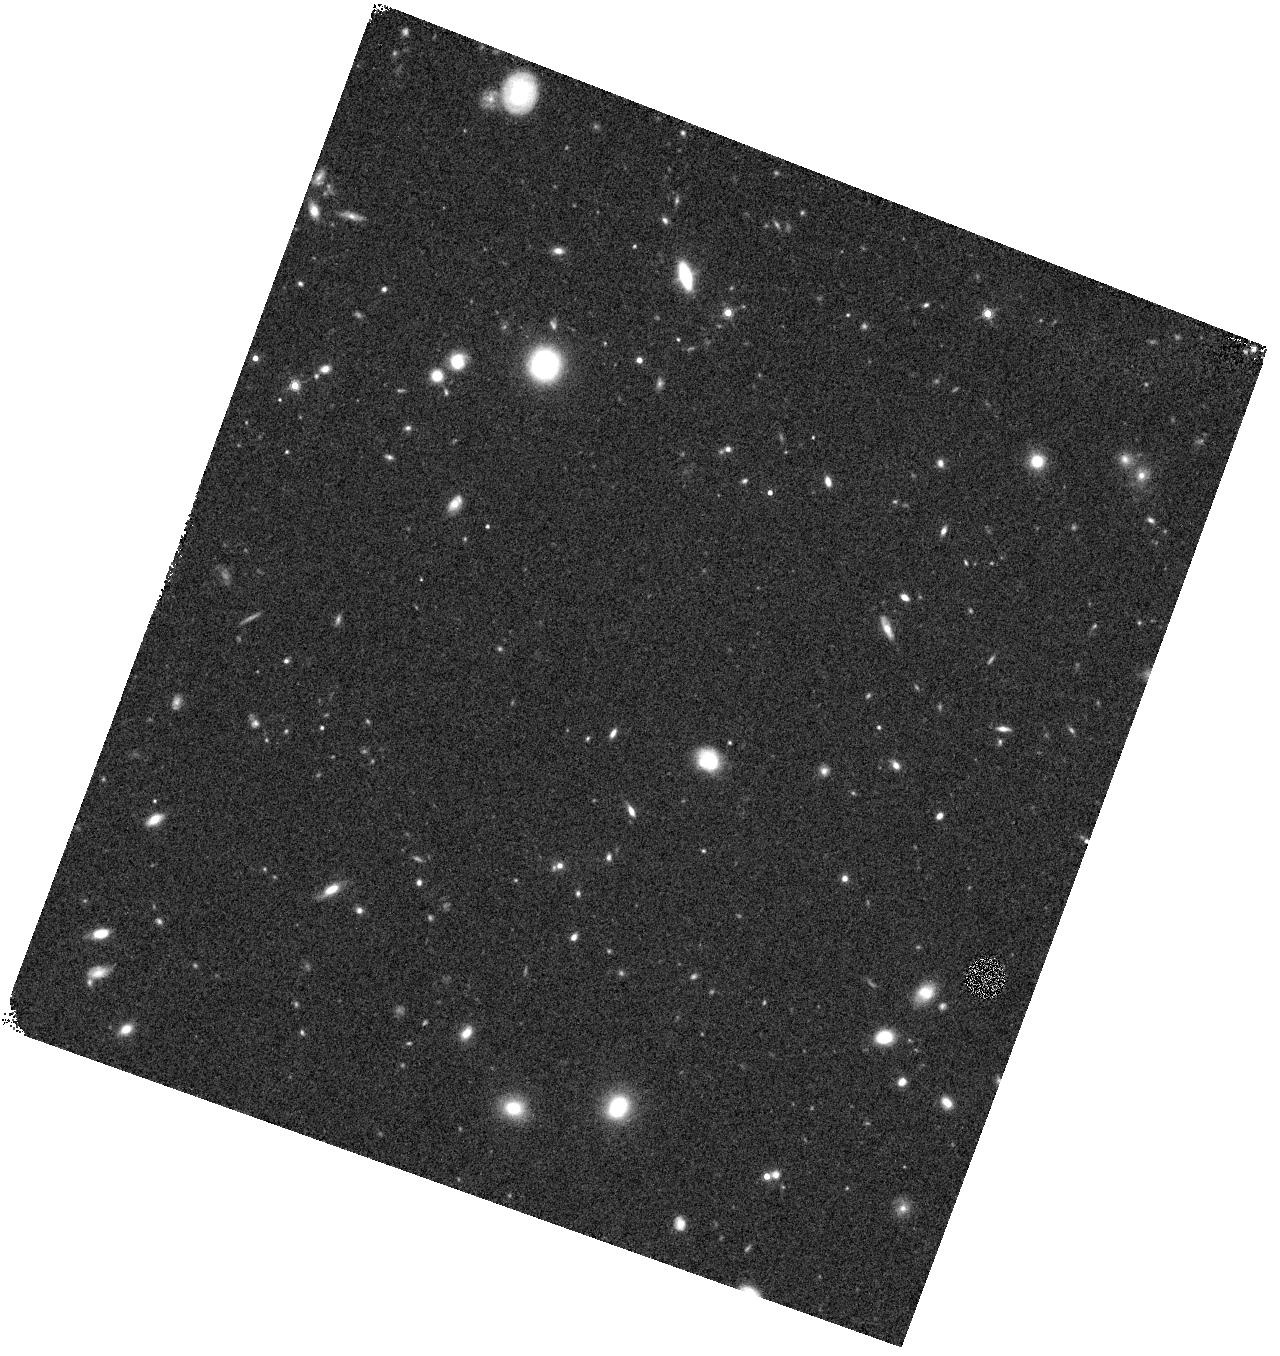
Target: GOODS-S205-V60. Instrument: WFC3/IR. Filter: F160W. Exposure: 18 min. Observation ID: hst_12061_60_wfc3_ir_f160w_ibeu60

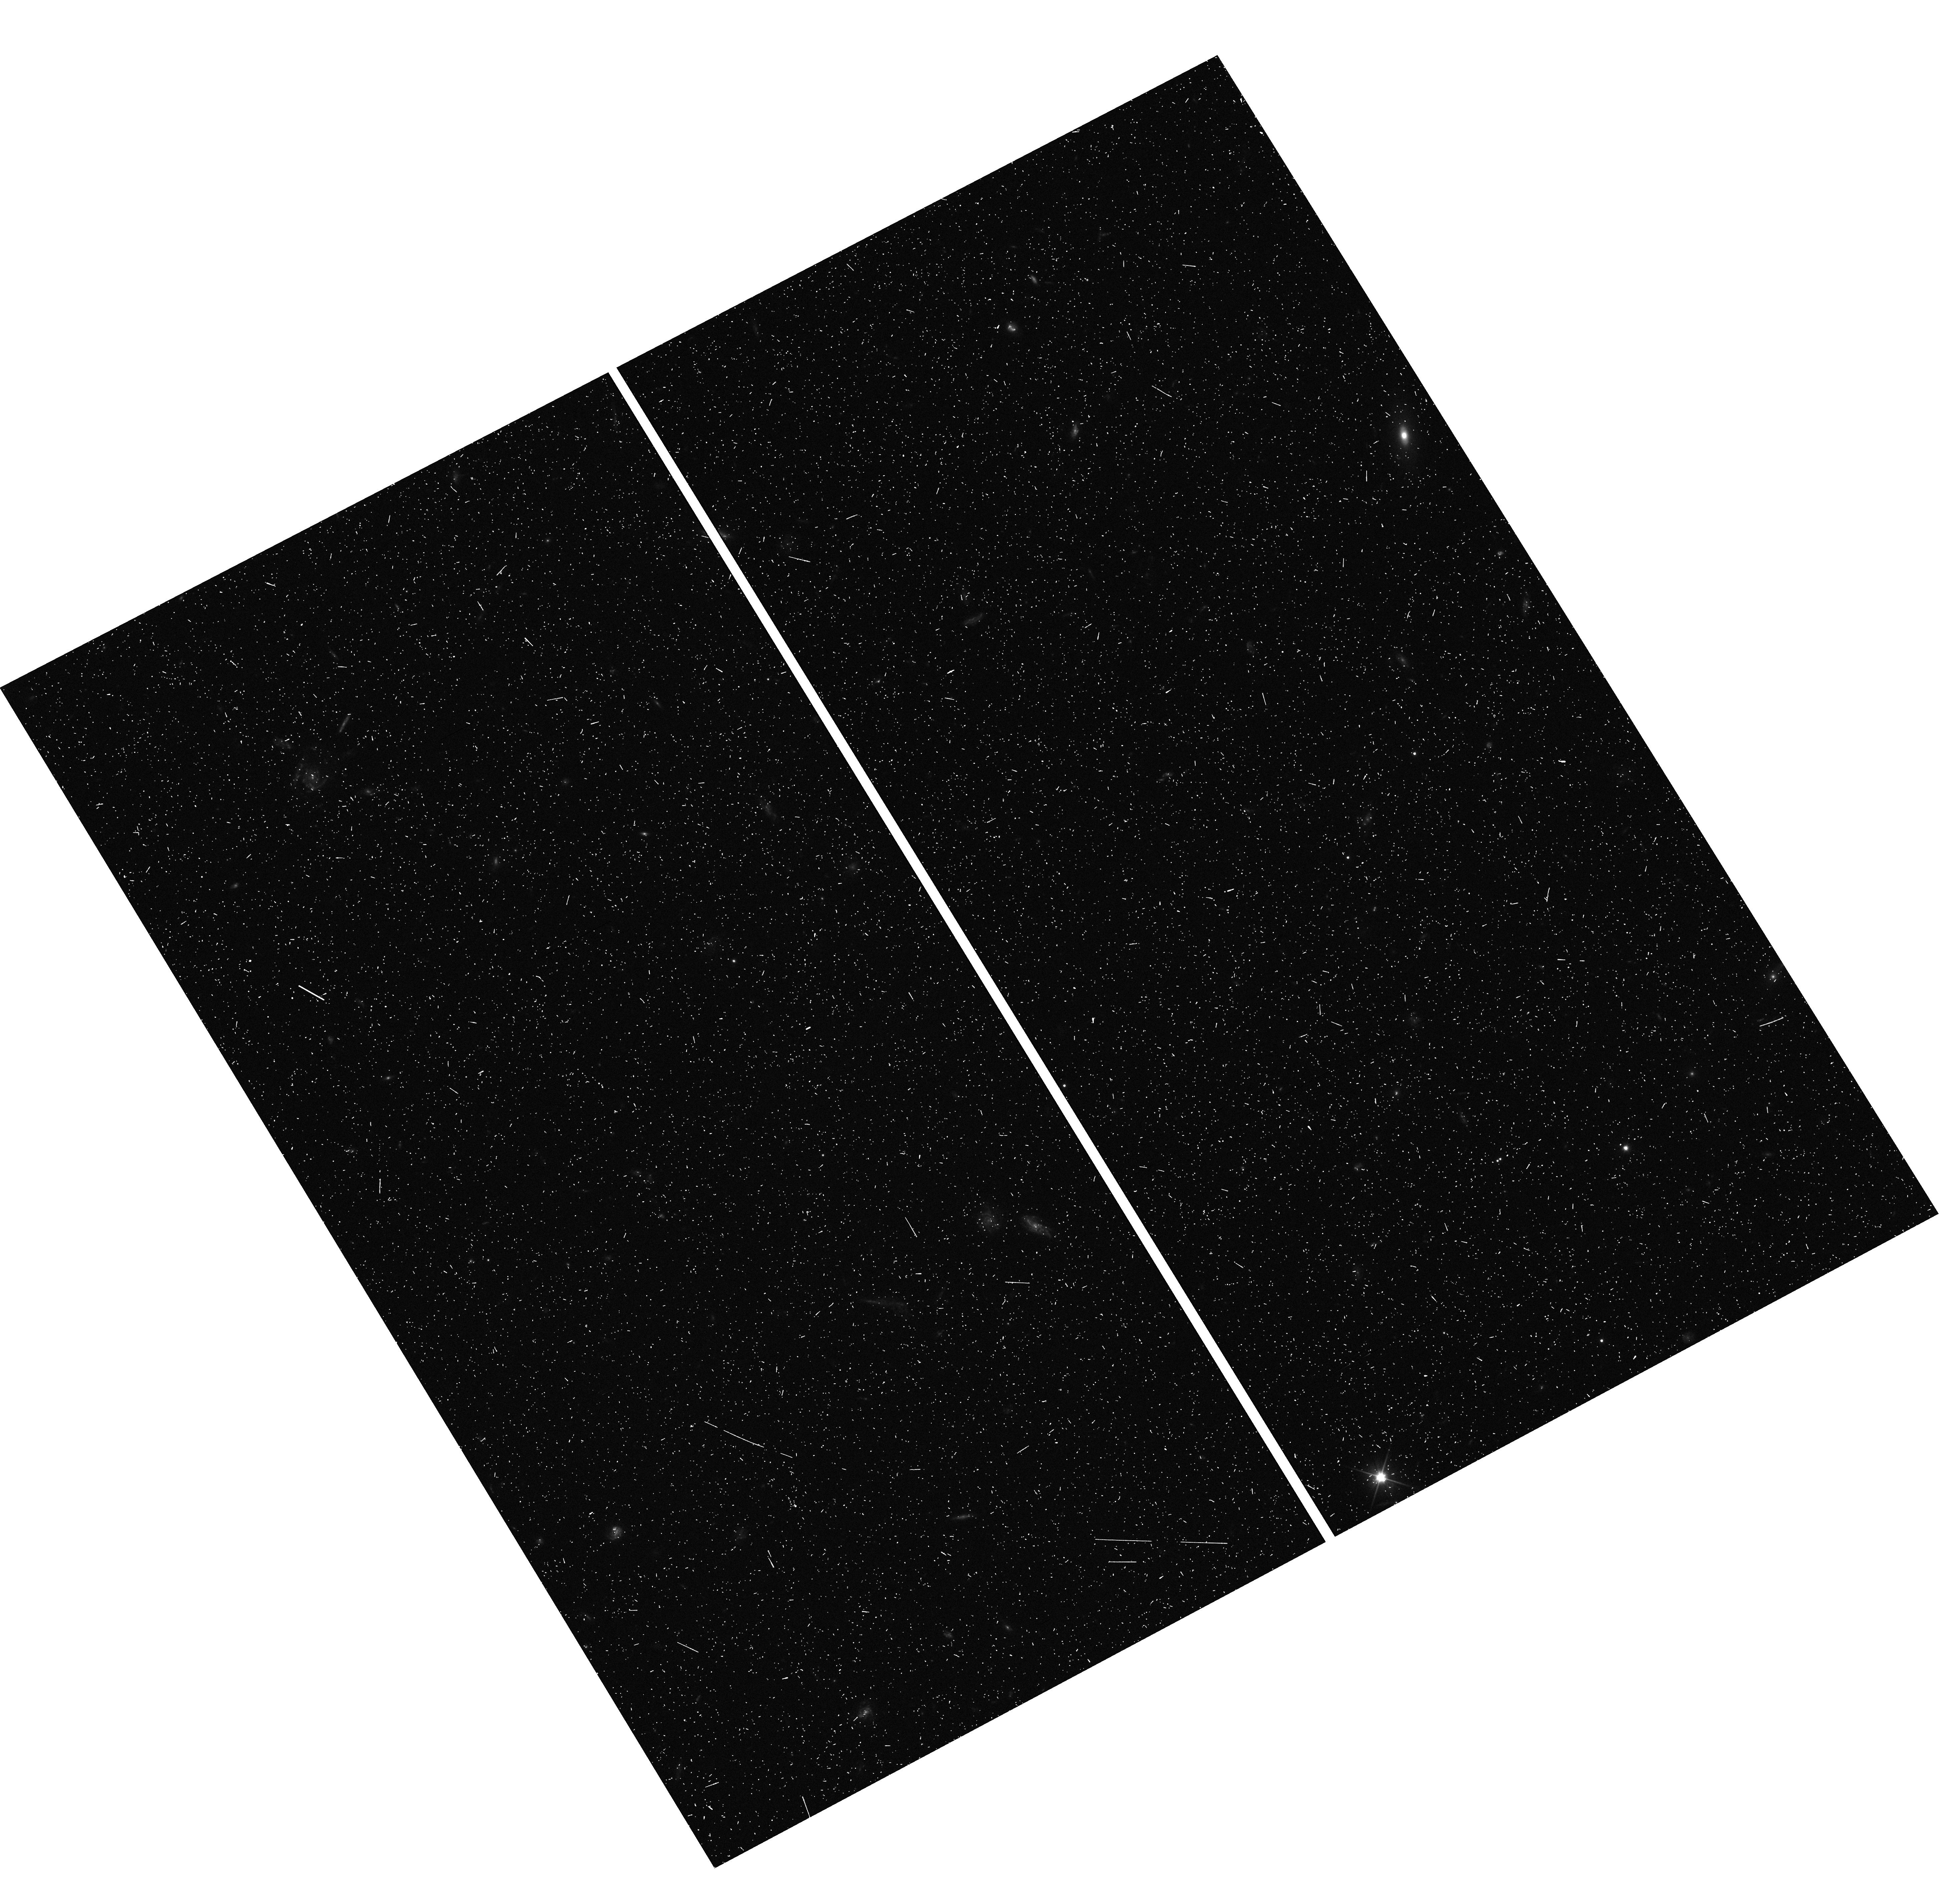
Target: GOODS-S075-VJC. Instrument: WFC3/UVIS. Filter: F350LP. Exposure: 7 min. Observation ID: hst_12061_jc_wfc3_uvis_f350lp_ibeujc

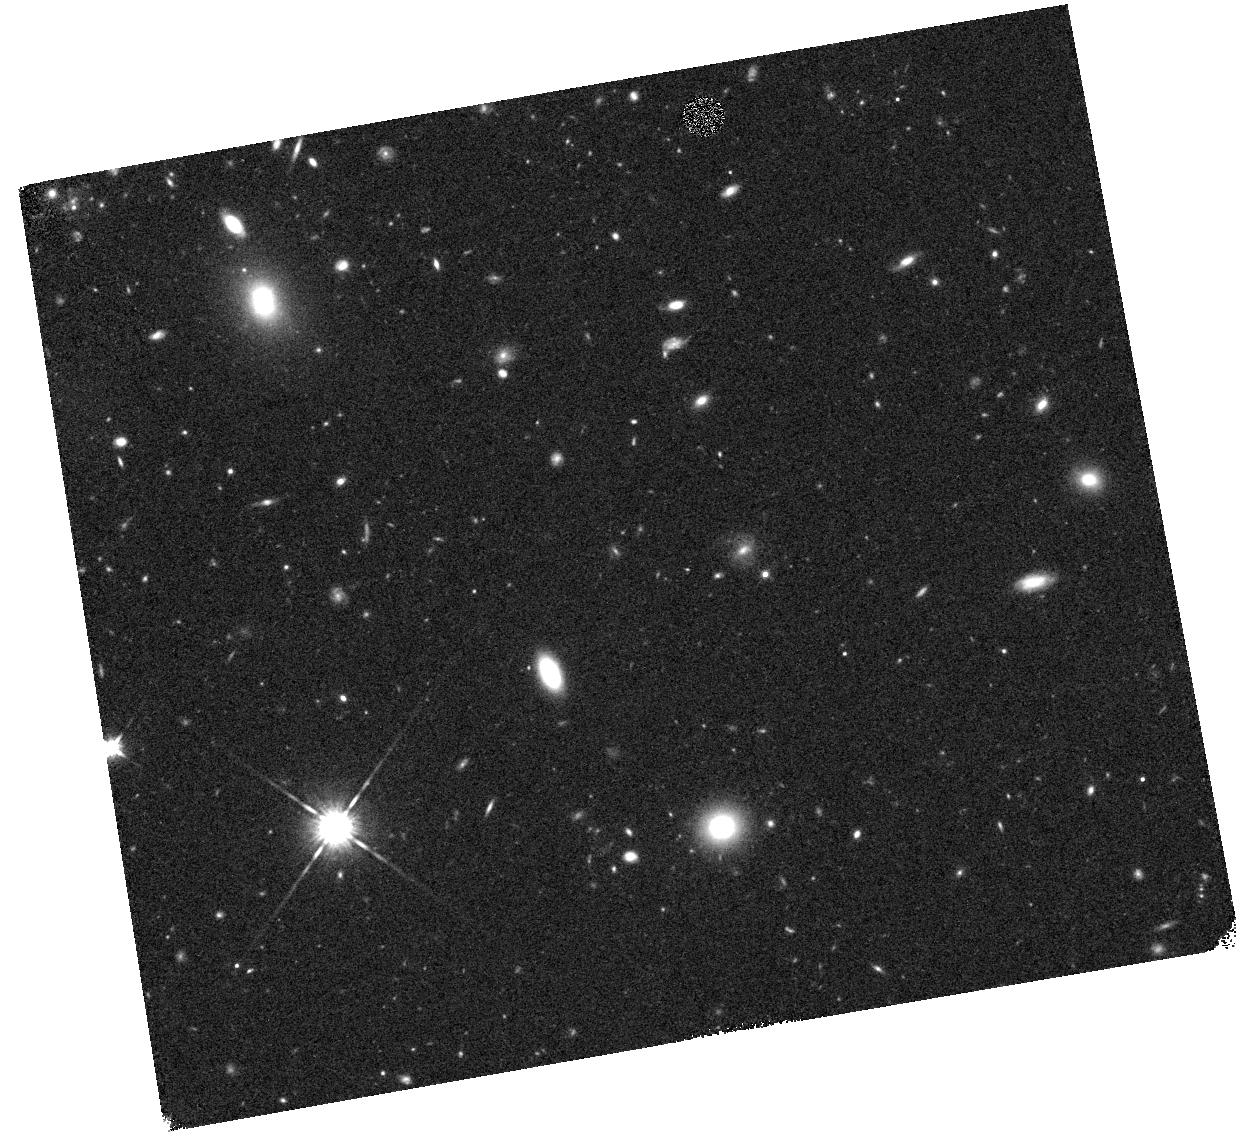
Target: GOODS-SD5-VGZ. Instrument: WFC3/IR. Filter: F125W. Exposure: 17 min. Observation ID: hst_12061_gz_wfc3_ir_f125w_ibeugz

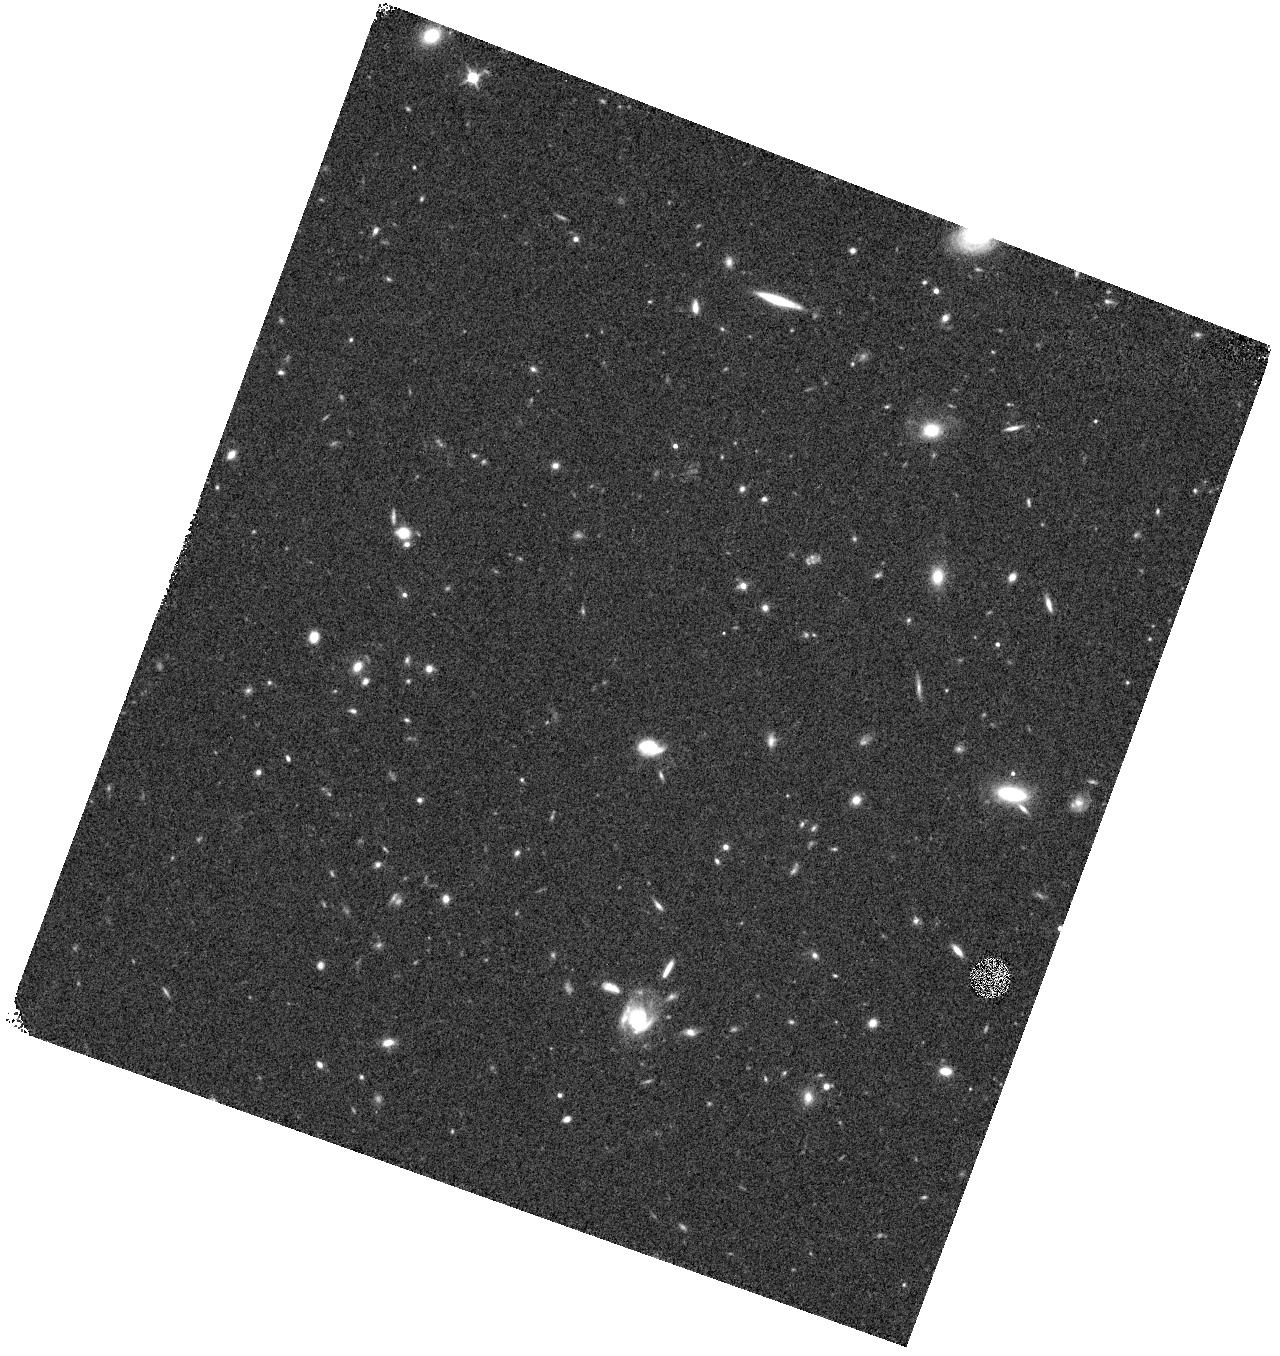
Target: GOODS-S205-VHU. Instrument: WFC3/IR. Filter: F125W. Exposure: 17 min. Observation ID: hst_12061_hu_wfc3_ir_f125w_ibeuhu

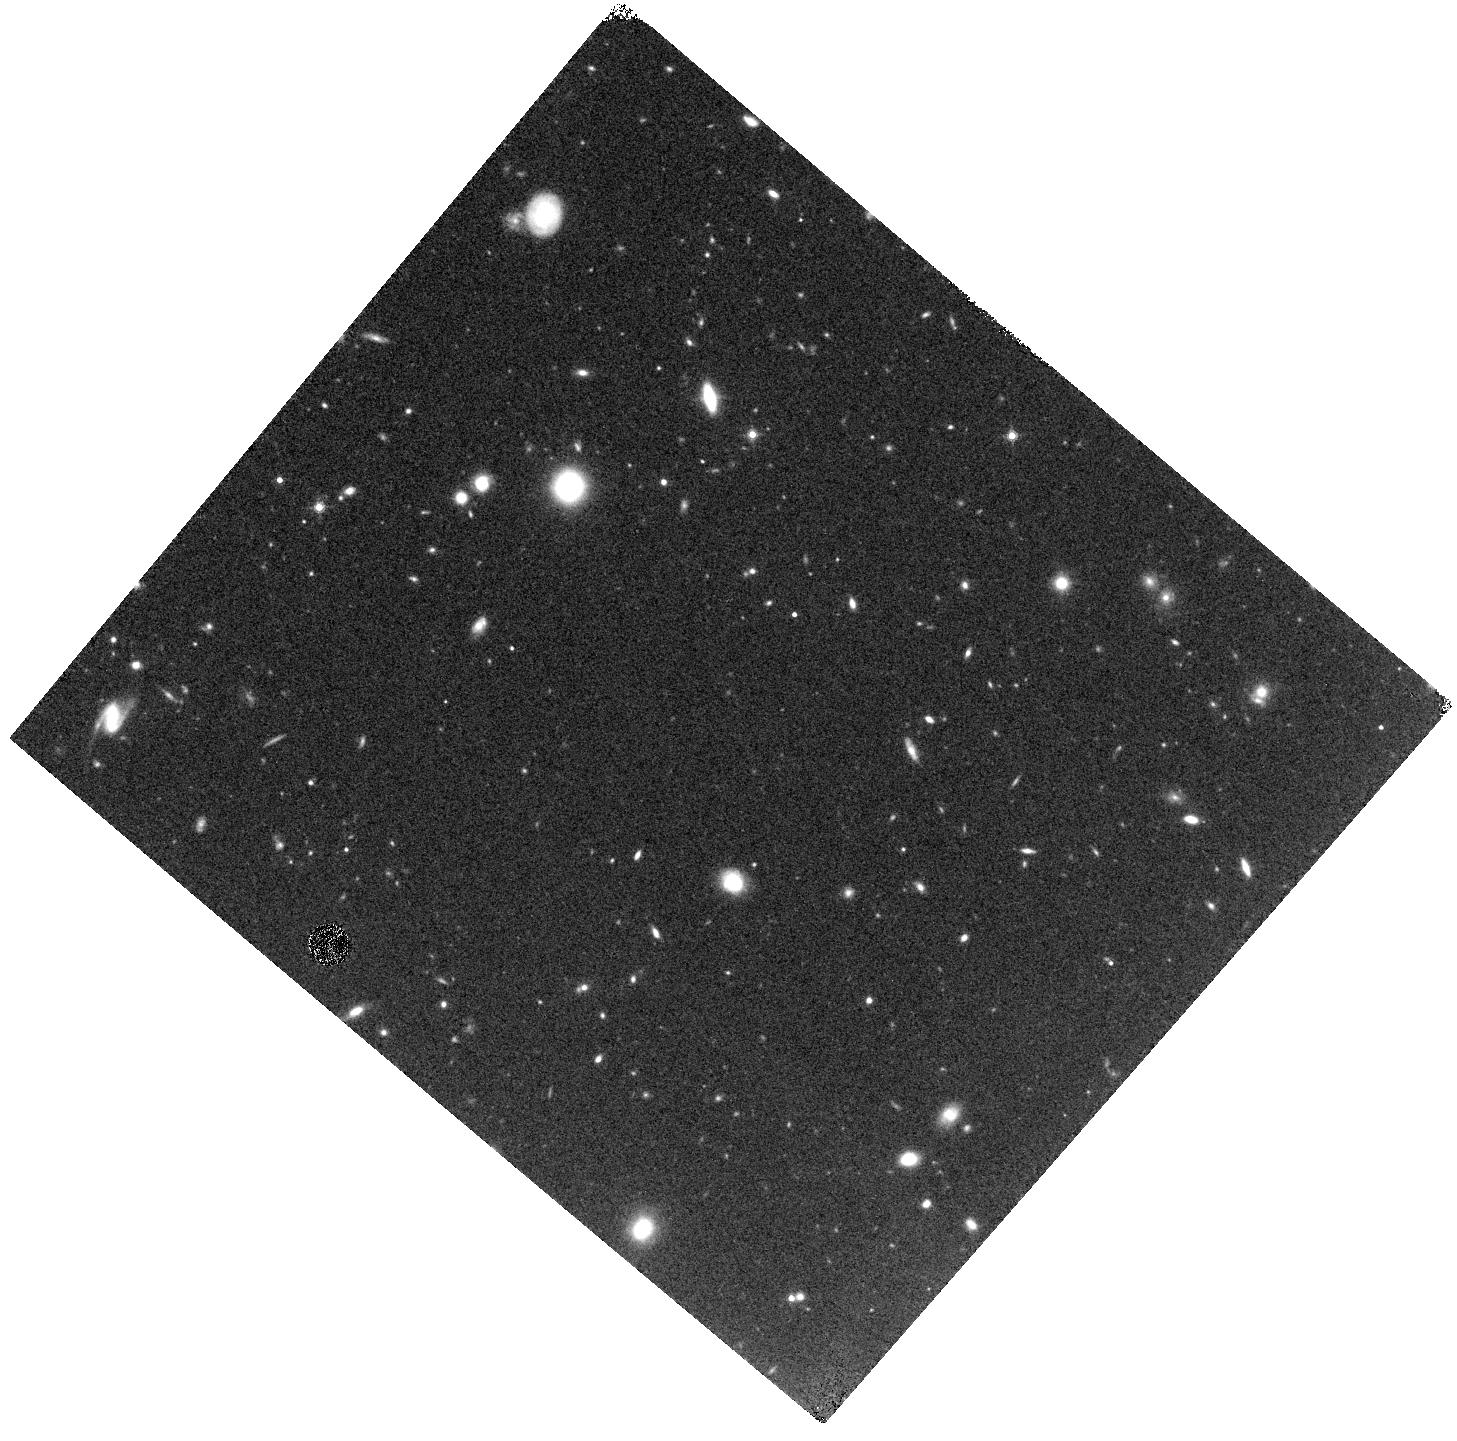
Target: GOODS-SDW-V02. Instrument: WFC3/IR. Filter: F160W. Exposure: 18 min. Observation ID: hst_12061_02_wfc3_ir_f160w_ibeu02

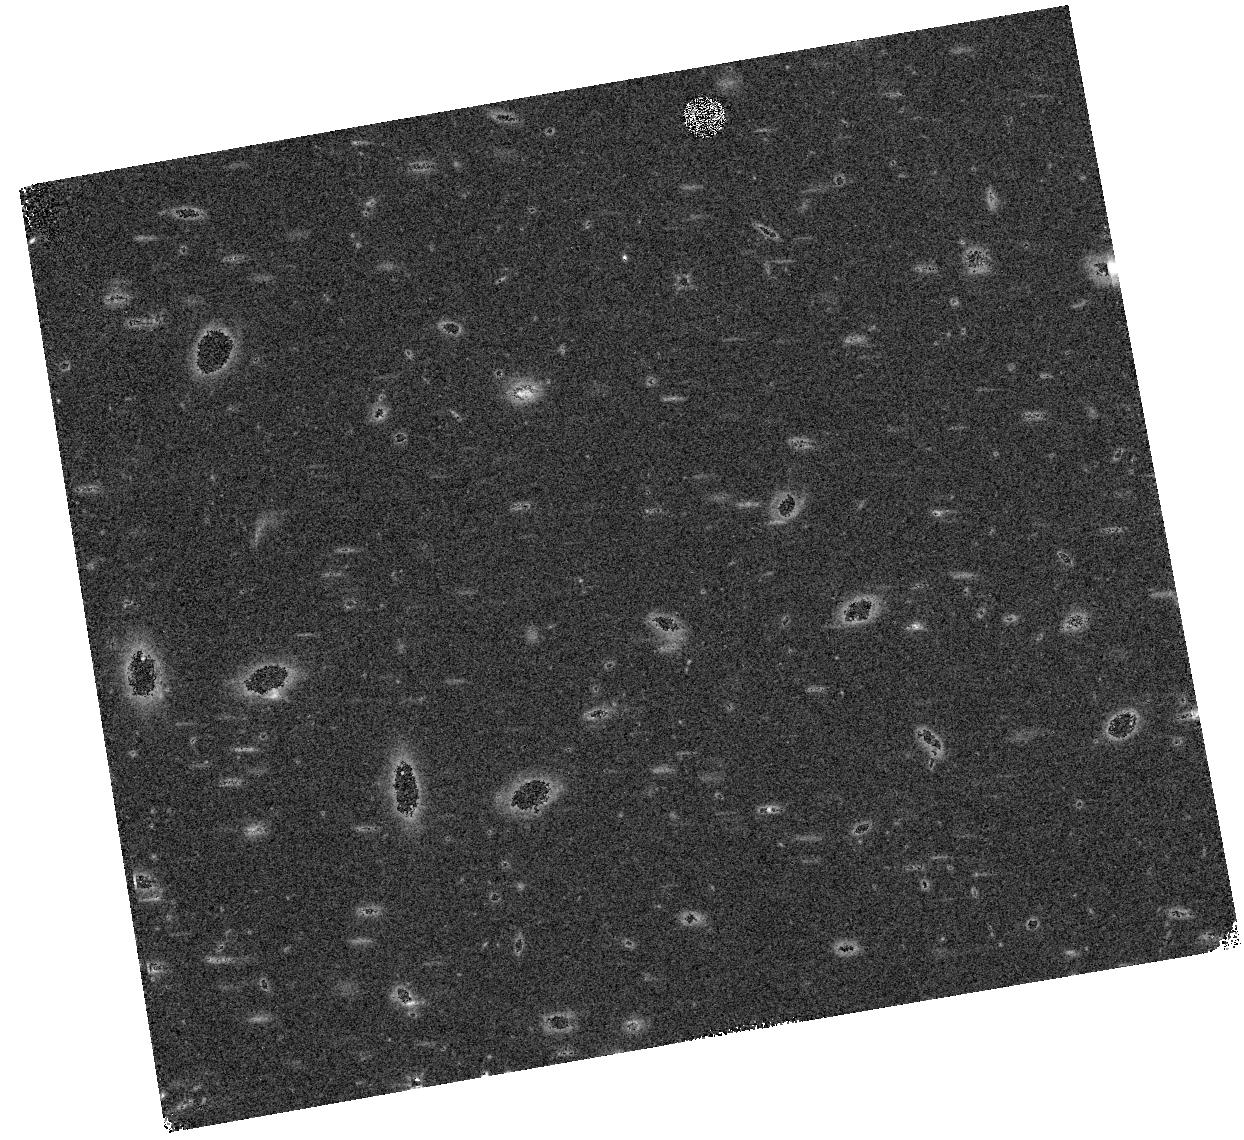
Target: GOODS-SD5-VGQ. Instrument: WFC3/IR. Filter: F125W. Exposure: 17 min. Observation ID: hst_12061_gq_wfc3_ir_f125w_ibeugq

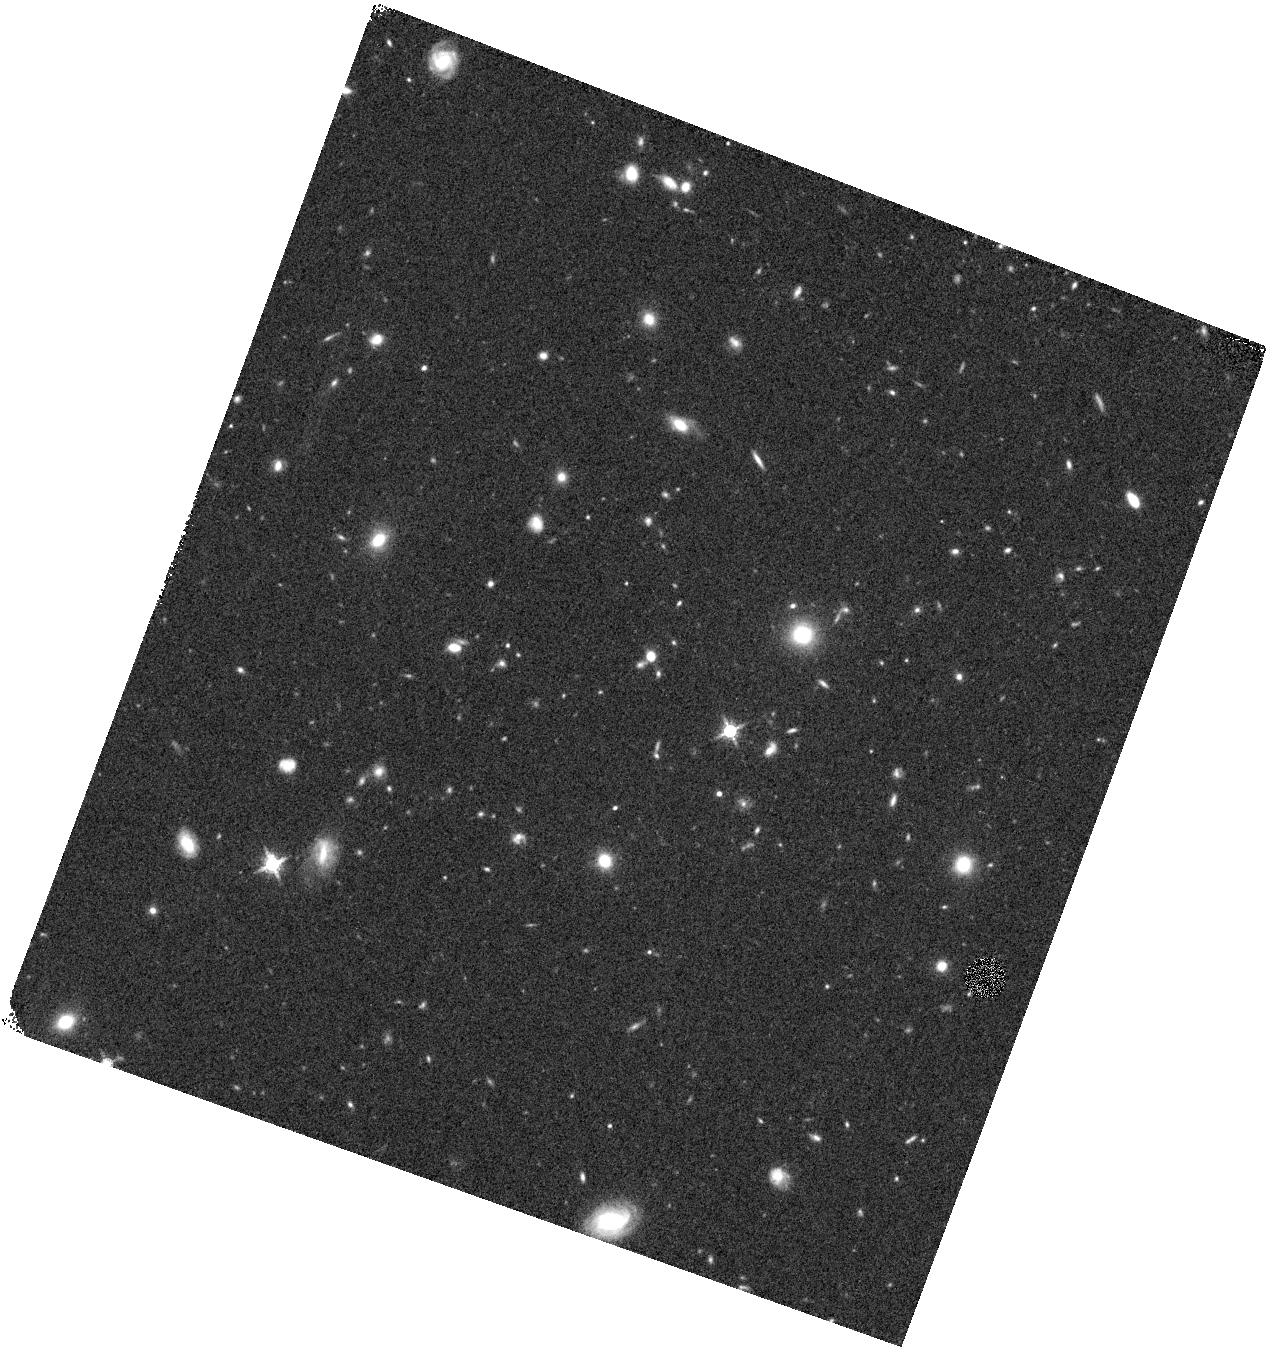
Target: GOODS-S205-VHT. Instrument: WFC3/IR. Filter: F160W. Exposure: 18 min. Observation ID: hst_12061_ht_wfc3_ir_f160w_ibeuht

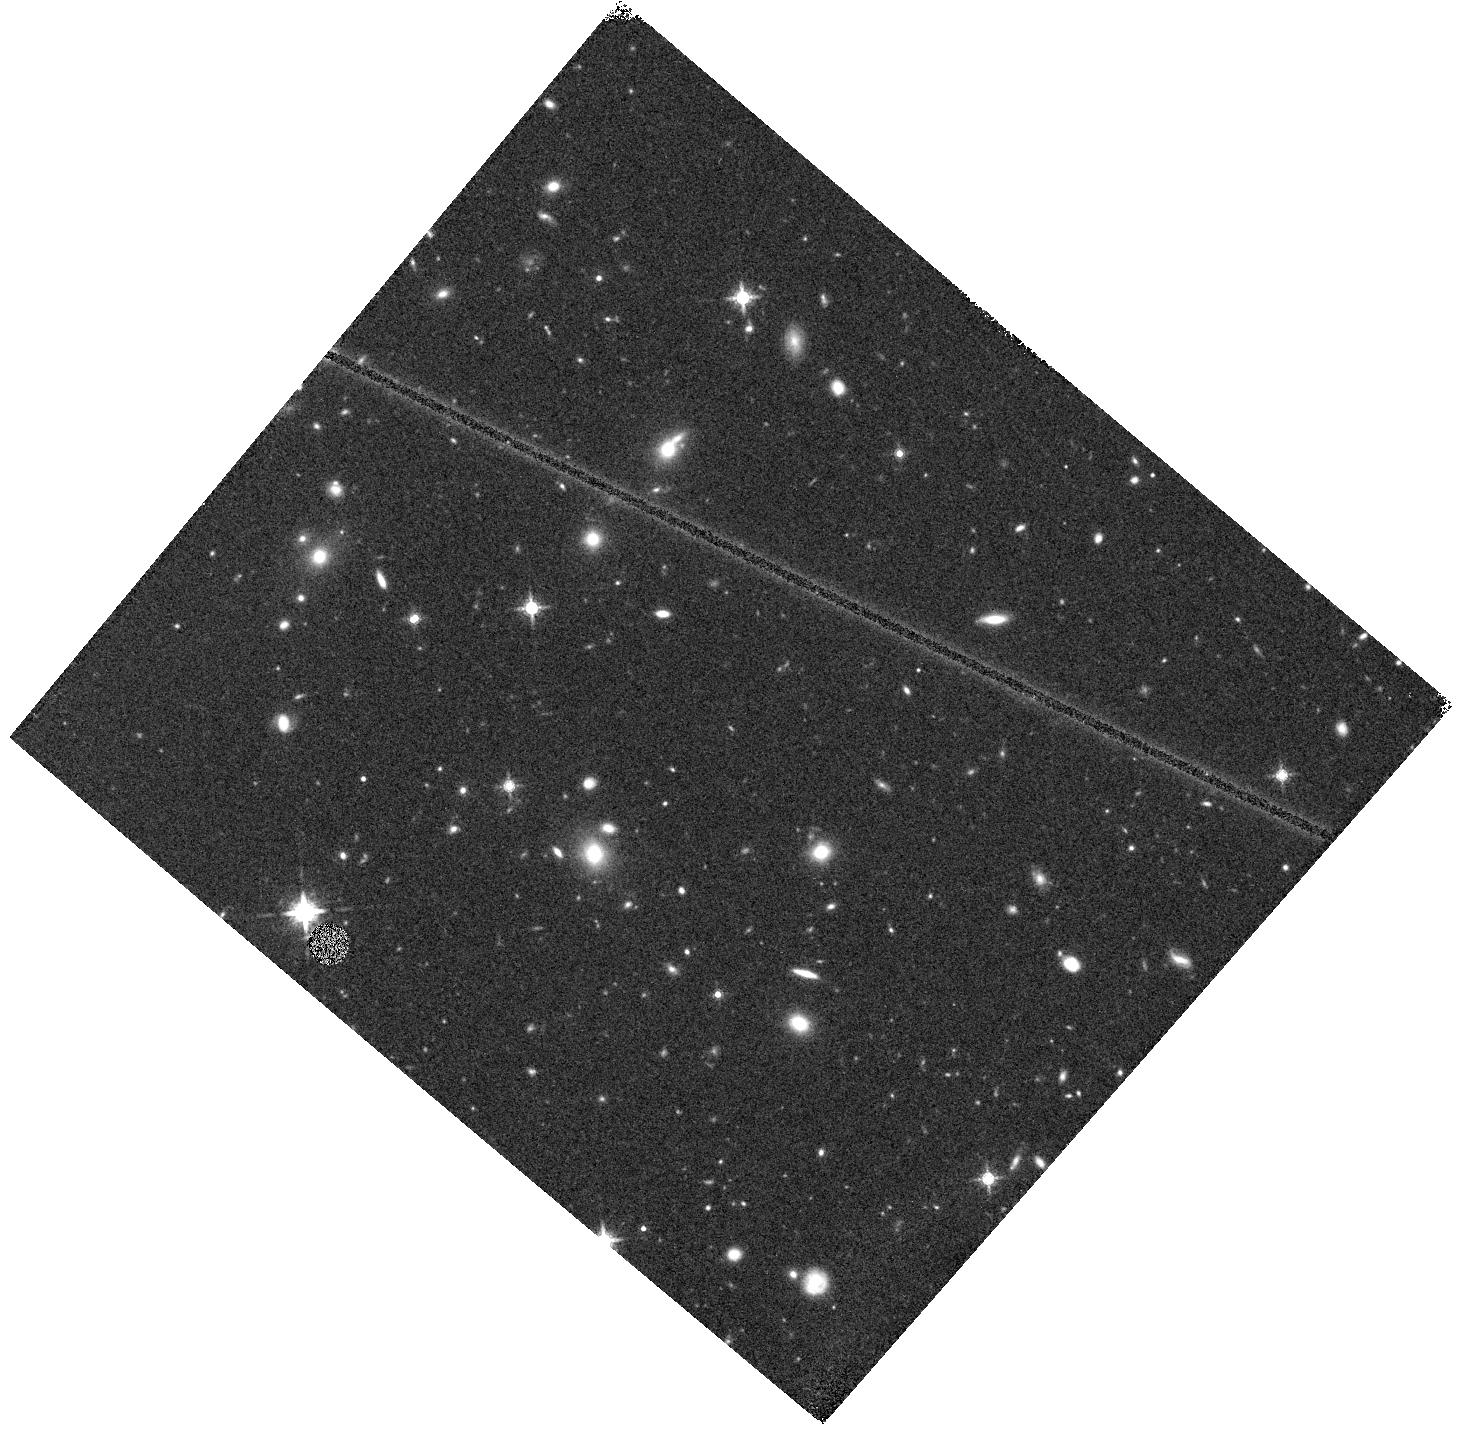
Target: GOODS-SDW-VHD. Instrument: WFC3/IR. Filter: F160W. Exposure: 18 min. Observation ID: hst_12061_hd_wfc3_ir_f160w_ibeuhd

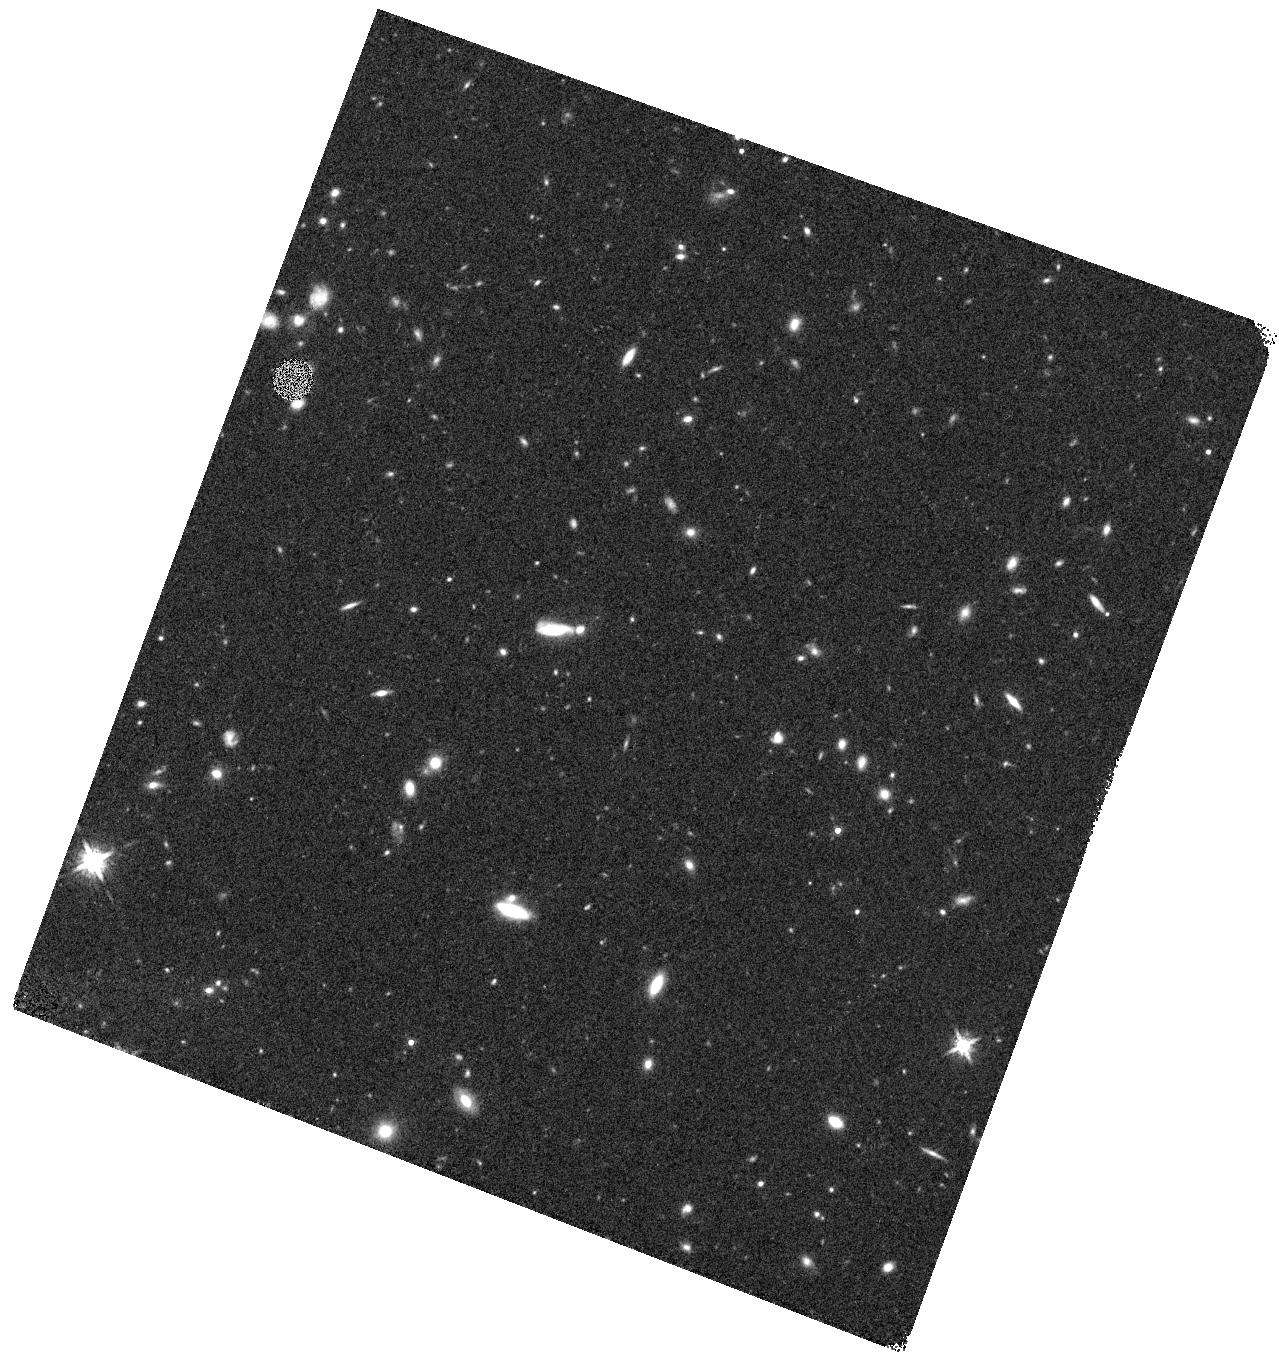
Target: GOODS-SD2-V7G. Instrument: WFC3/IR. Filter: F160W. Exposure: 16 min. Observation ID: hst_12061_rg_wfc3_ir_f160w_ibeurg

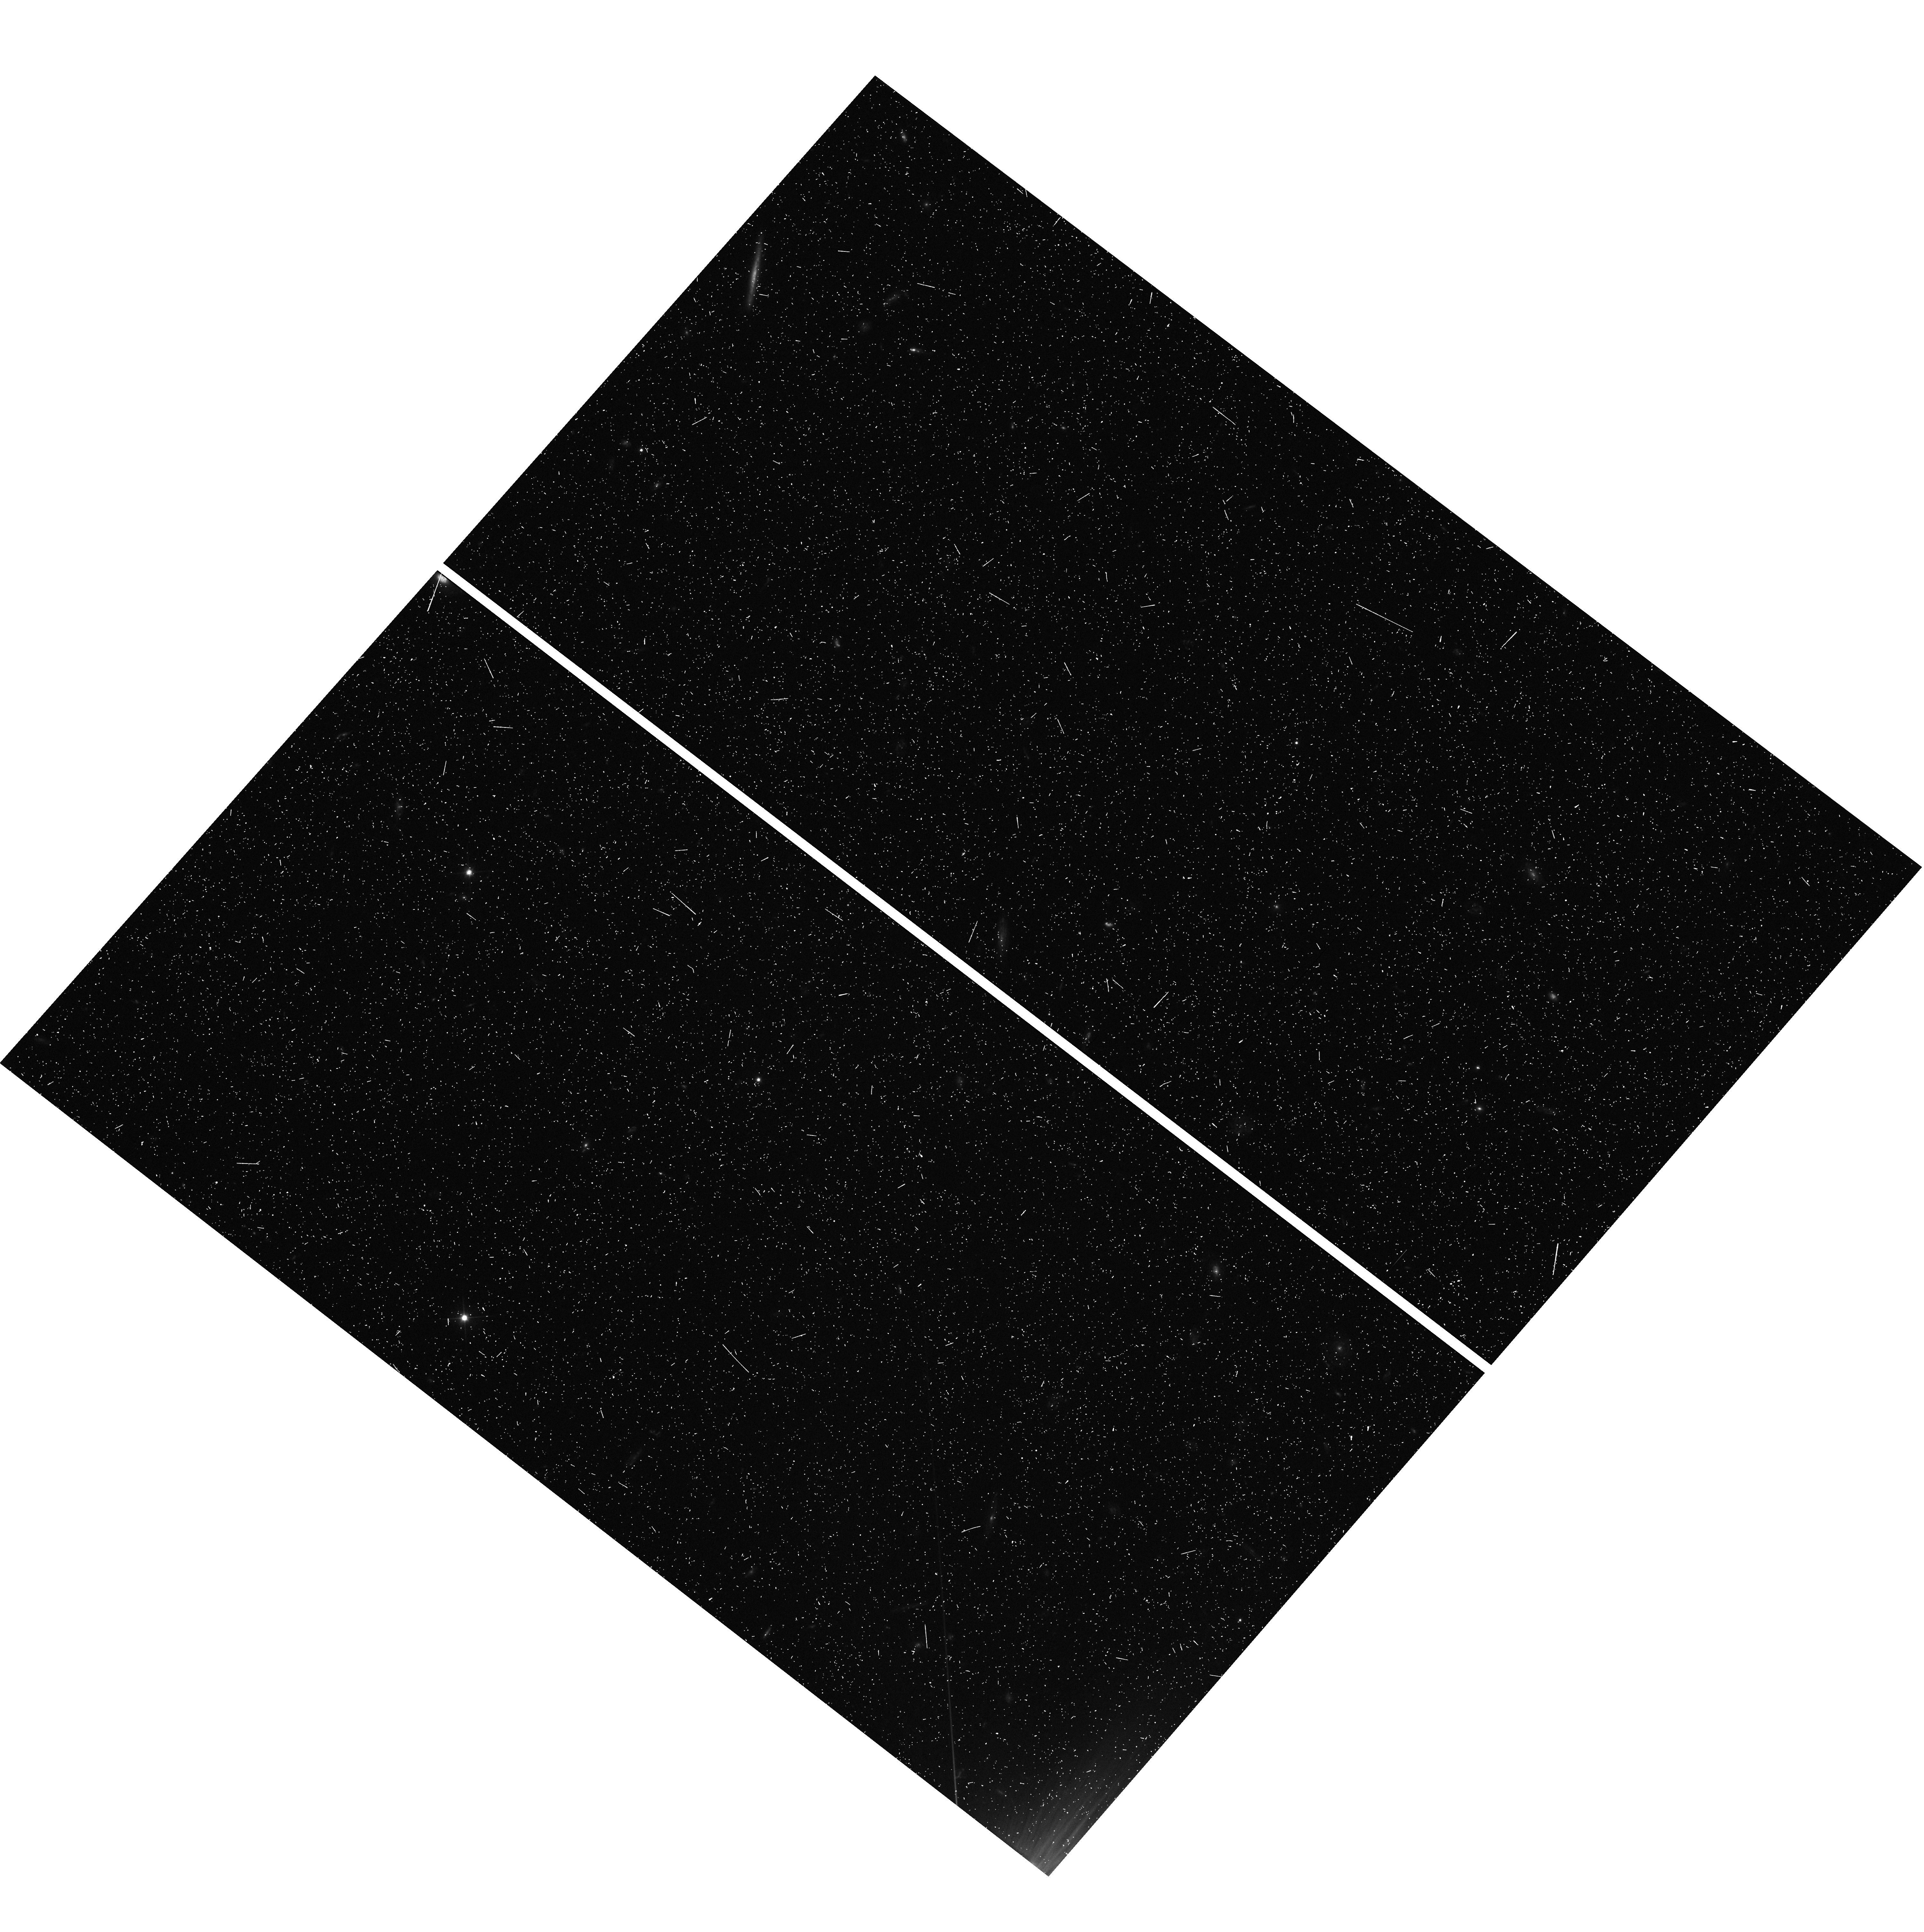
Target: GOODS-W2-VIS-VIS. Instrument: WFC3/UVIS. Filter: F350LP. Exposure: 7 min. Observation ID: hst_12061_is_wfc3_uvis_f350lp_ibeuis

Cosmic Assembly Near-IR Deep Extragalactic Legacy Survey -- GOODS-South Field, Early Visits of SNe Search (PI: Faber, Sandra M.)

The Cosmic Assembly Near-IR Deep Extragalactic Legacy Survey (CANDELS) is designed to document the ?rst third of galactic evolution from z = 8 to 1.5 via deep imaging of more than 250, 000 galaxies with WFC3/IR and ACS. It will also find the first Type Ia SNe beyond z > 1.5 and establish their accuracy as standard candles for cosmology. Five premier multi-wavelength sky regions selected from the Spitzer Extragalactic Deep Survey (SEDS) provide complementary IRAC imaging data down to 26.5 AB mag, a unique resource for stellar masses at all redshifts. The use of ?ve widely separated ?elds mitigates cosmic variance and yields statistically robust and complete samples of galaxies down to 10^9 solar masses out to z ~ 8. The program merges two originally separate MCT proposals. The Faber program incorporates a ?Wide? imaging survey in three separate fields to ~2 orbit depth over ~0.2 sq. degrees, plus a ?Deep? imaging survey to ~12 orbit depth in the two GOODS regions over ~0.04 sq. degrees. When combined with ultra-deep imaging from the Hubble Ultradeep Field program (GO 11563), the result is a three-tiered strategy that ef?ciently samples both bright/rare and faint/common extragalactic objects. The Ferguson program adds an extensive high-redshift Type Ia SNe search, plus ultraviolet "daytime" UVIS exposures in GOODS-N to exploit the CVZ opportunity in that field. This program, GO 12060, is part of the GOODS-S Deep survey. Special Deep science highlights include: * Detection and counts of early galaxies to z ~ 7-8 as revealed by red-sensitive WFC3-IR images beyond the Lya break - Measurement of the luminosity function of infant galaxies down to 10^9 solar masses out to z = 7-8 - Measurement of the faint-end LF slope to assess the contribution of faint galaxies to cosmic reionization * The physics of early star formation - Propertes of the earliest star-forming regions -- sizes, star-formation rates, stellar masses and radiation densities, dust contents - In concert with Spitzer/IRAC data, measurement of the key relation between star-formation rate and stellar mass -- what set the rate of early star formation in galaxies? - When did star-formation begin to slow down? In what types of objects? Why? * Structural properties, stellar masses, and environments of the earliest identifiable non-QSO AGN as revealed by WFC3-IR * Structure of highly reddened, dust-obscured galaxies * Deep imaging of the outer envelopes of galaxies - Evidence for galaxy-galaxy interactions; counts of merging galaxies - Growth of the outer envelopes and evolution of structure of spheroidal galaxies * Search for Type Ia SNe to z ~ 2 exploiting the long-wavelength J and H sensitivity of WFC3-IR. The first comprehensive search for Type Ia's at these large distances and early epochs.